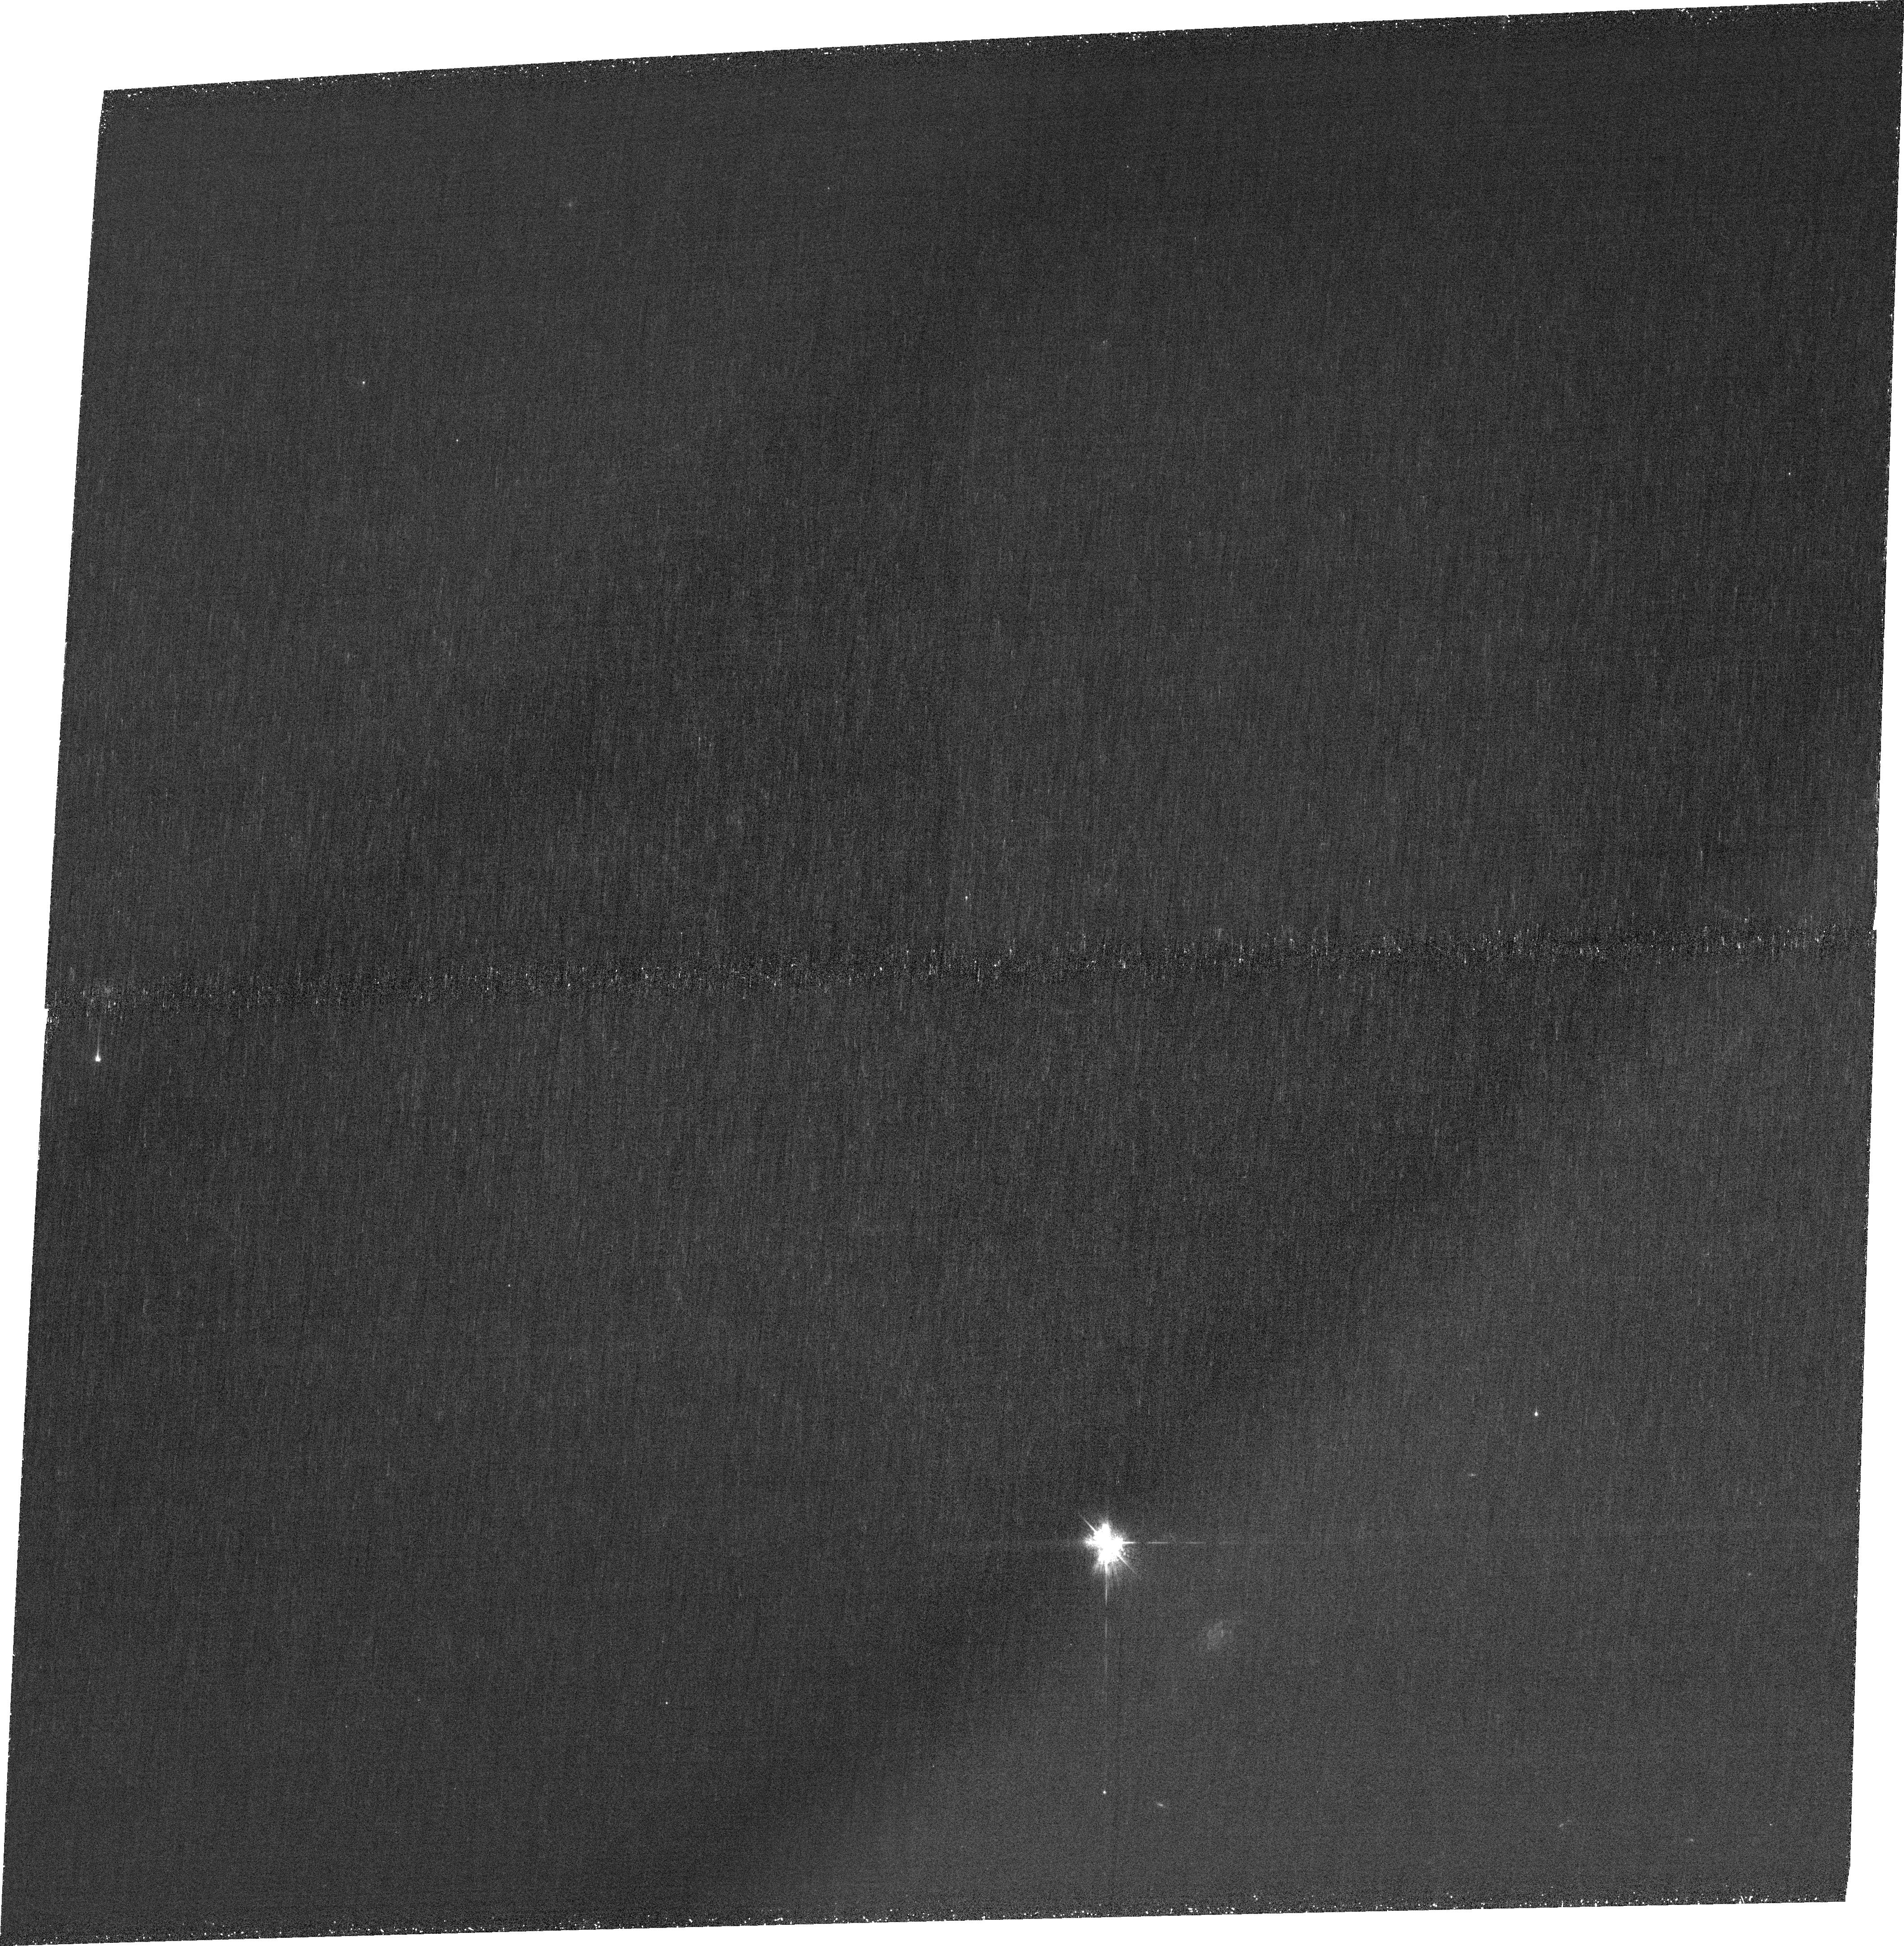
Target: J0950+0523. Instrument: ACS/WFC. Filter: FR423N. Exposure: 1.9 h. Observation ID: jfq105010

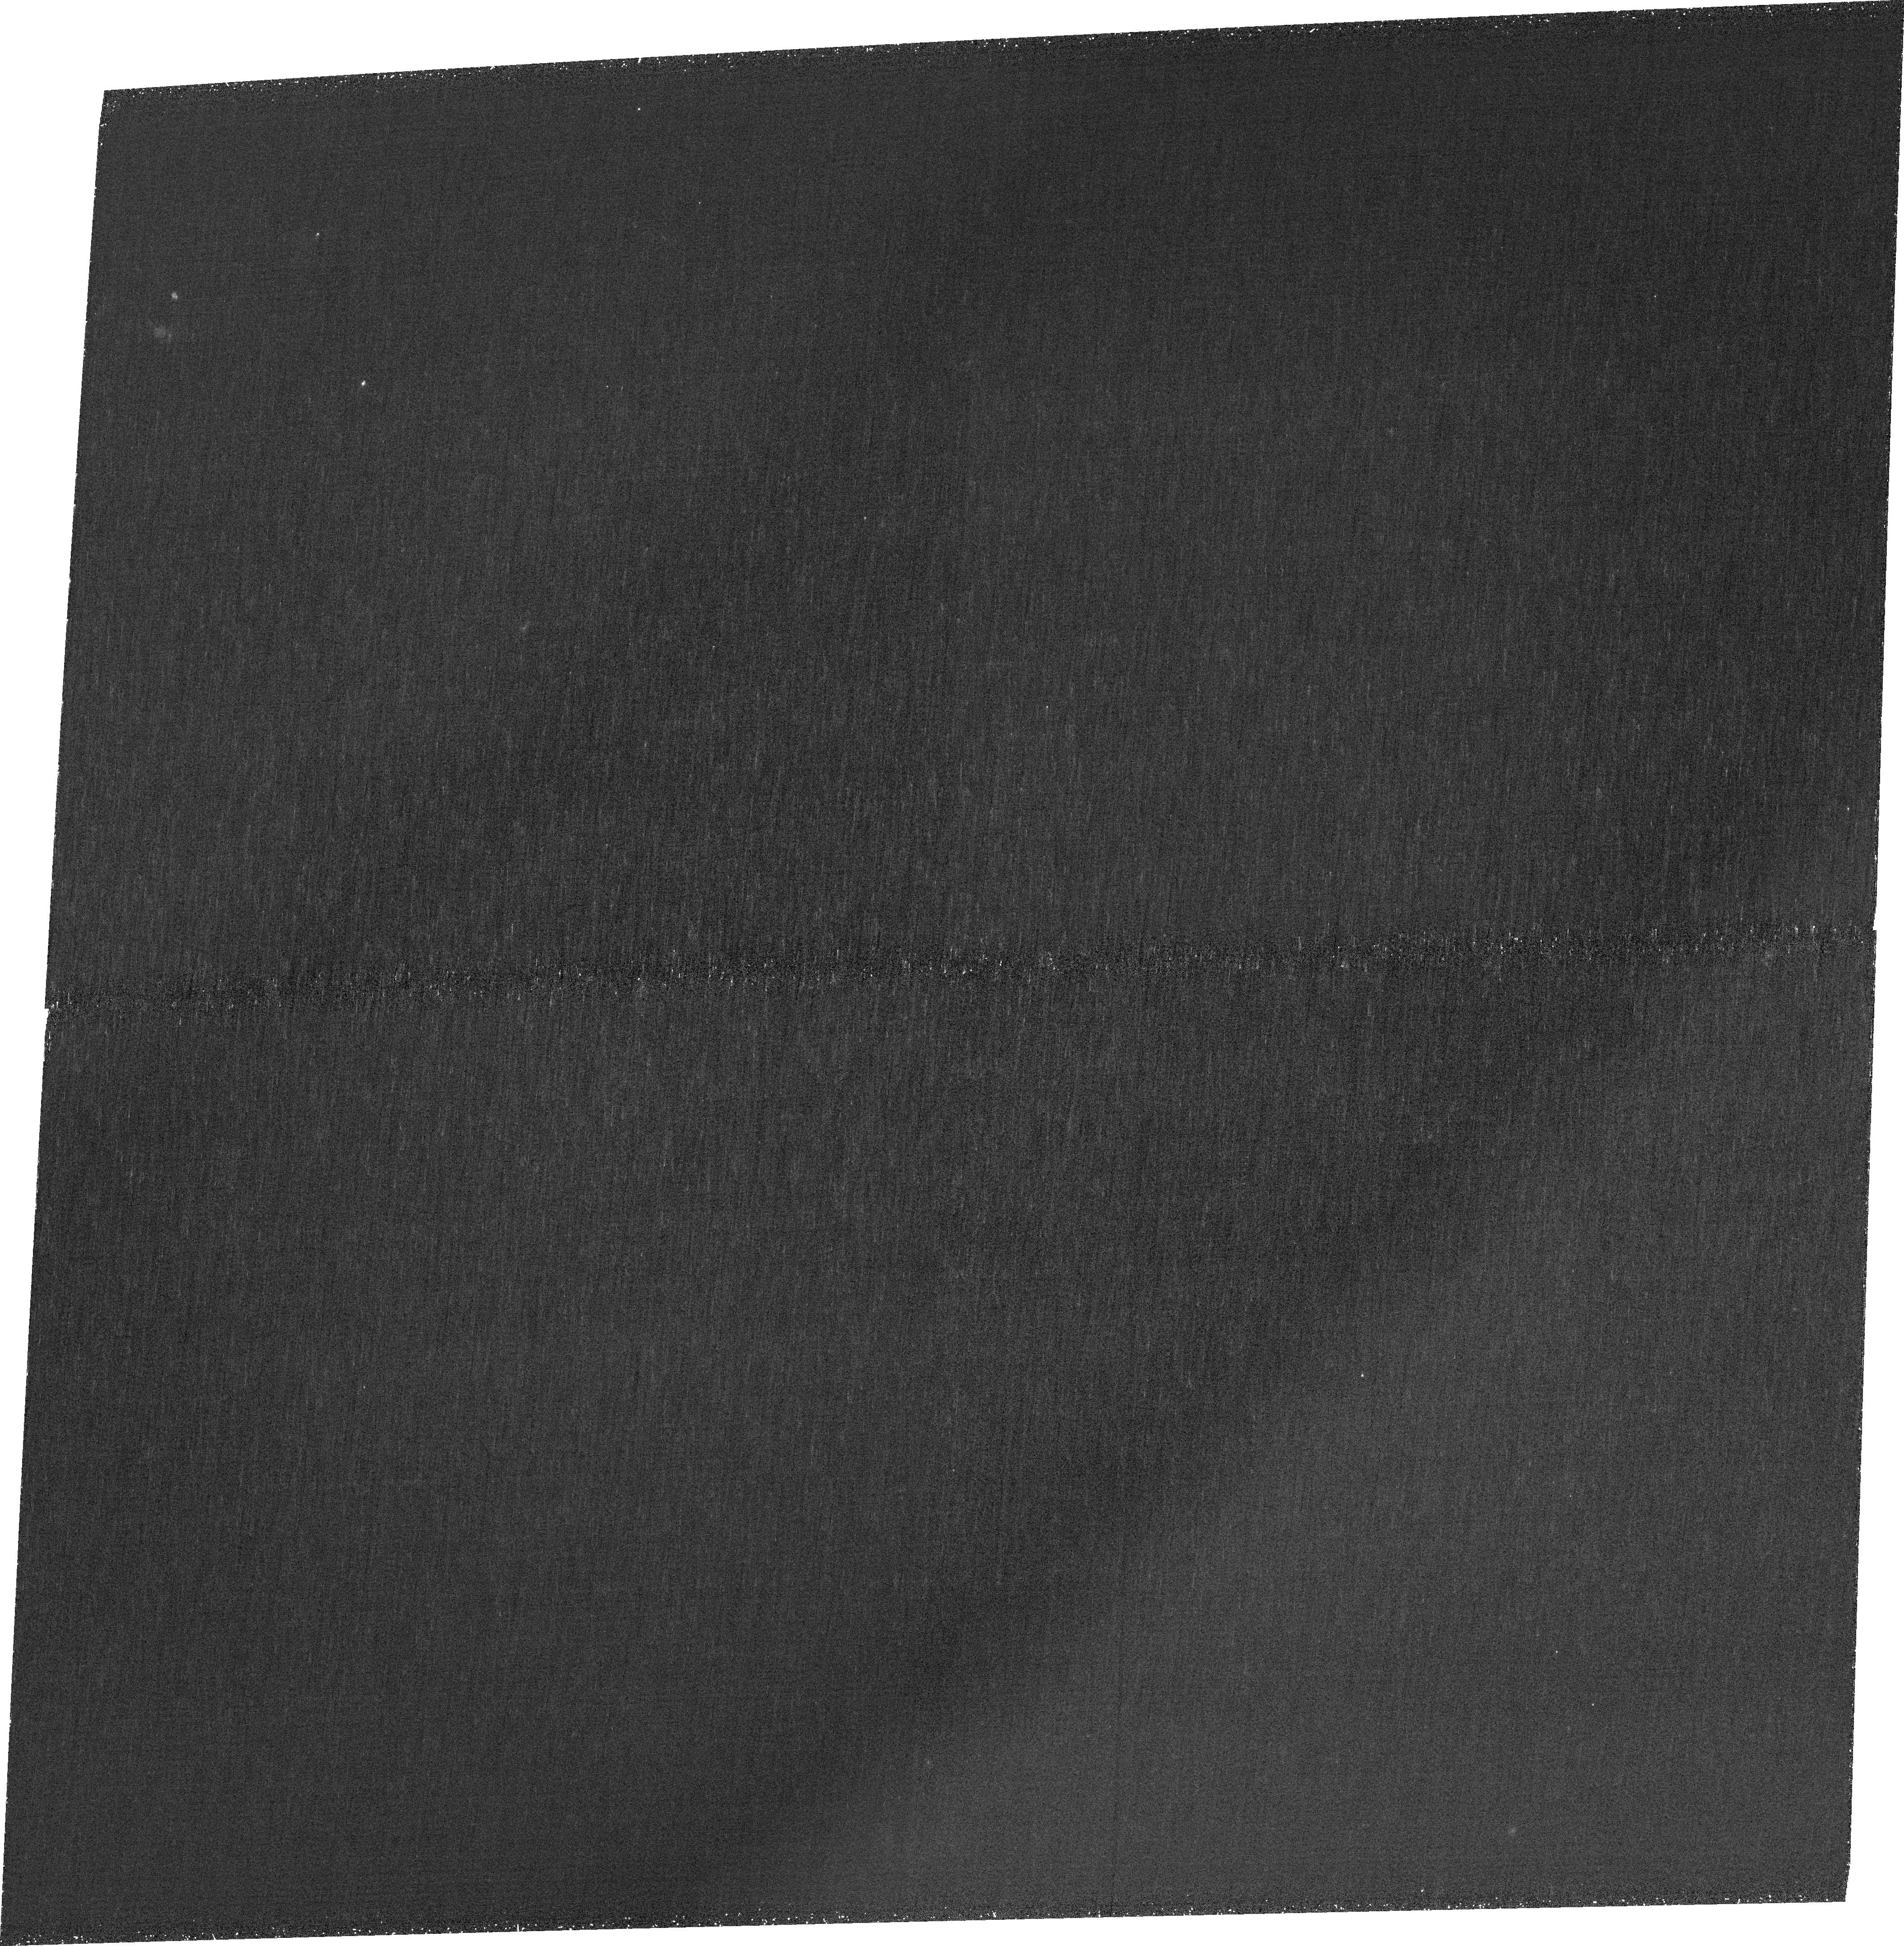
Target: J0850+1549. Instrument: ACS/WFC. Filter: FR423N. Exposure: 1.9 h. Observation ID: jfq104010

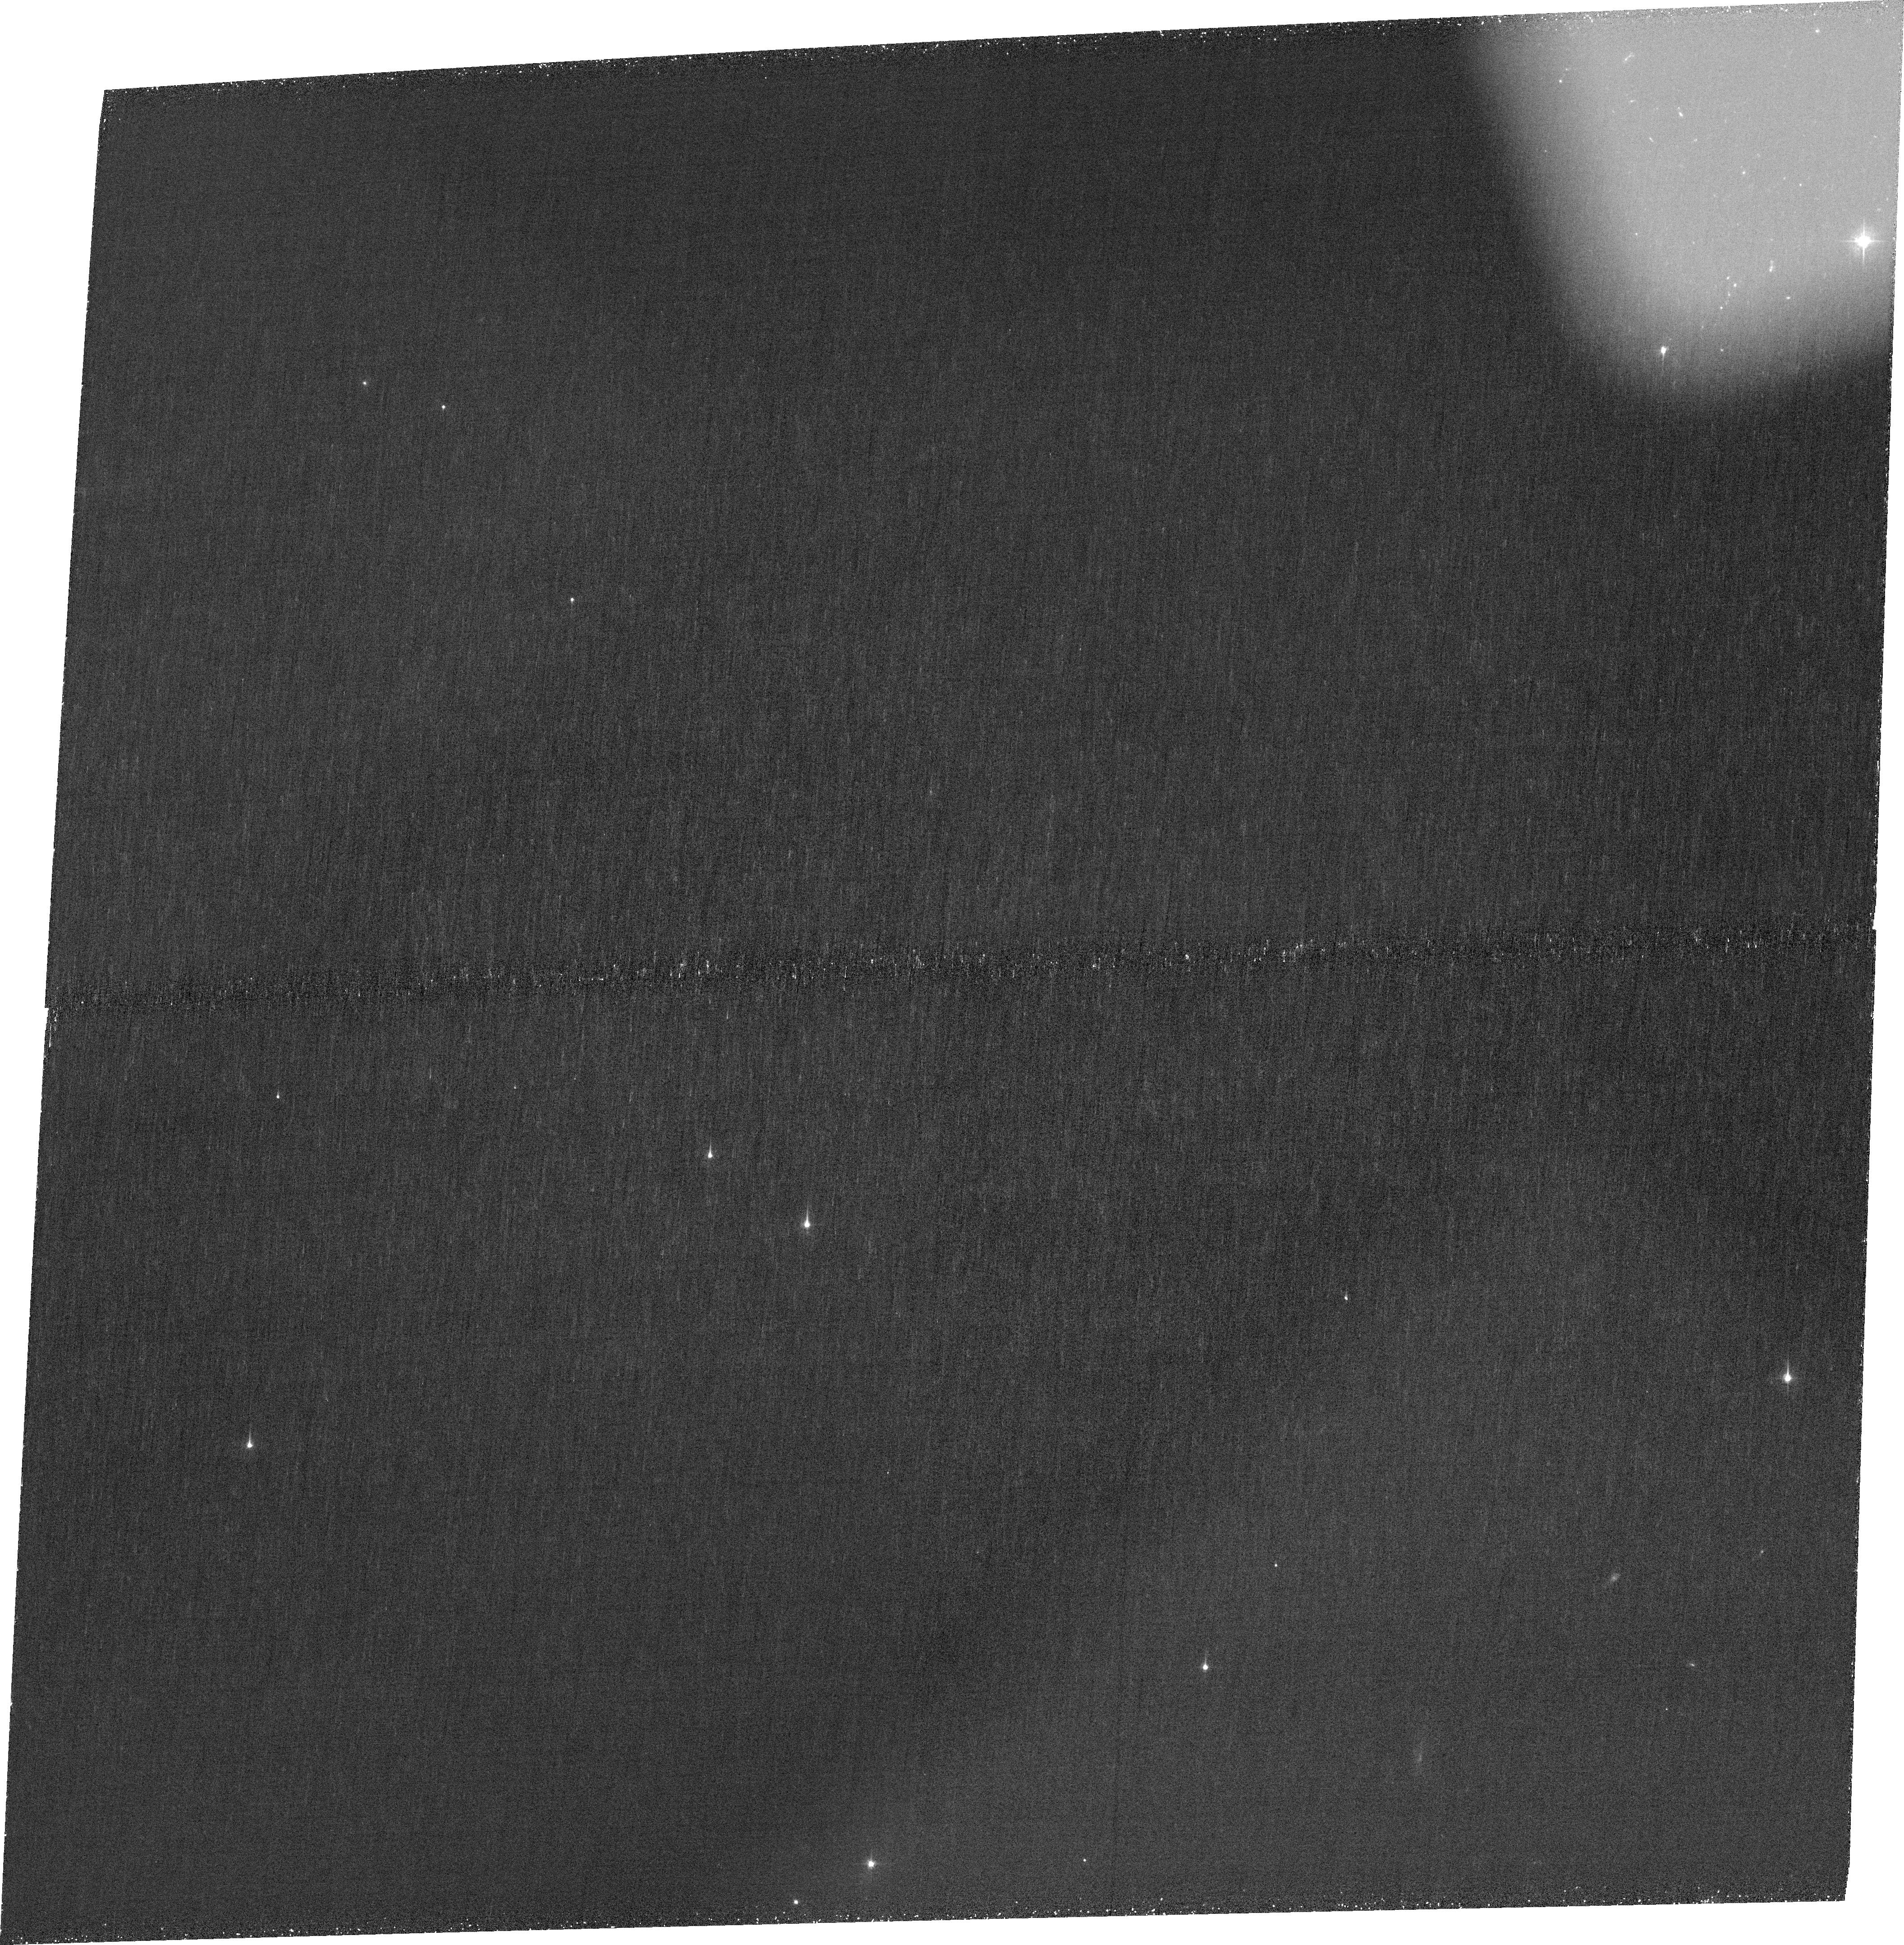
Target: J0817+3241. Instrument: ACS/WFC. Filter: FR423N. Exposure: 1.9 h. Observation ID: jfq103010

Final Chance to Map the Spatial Distributions of Lyman-Continuum and Lyman-Alpha Emission of Strong Lyman Continuum Emitters (PI: Marques-Chaves, Rui)

We request high-resolution (~0.1") narrow-band Lyman-alpha (LyA) imaging with HST/ACS ramp filters for a sample of nine strong Lyman continuum Emitters (LCEs, fesc[LyC] > 40% - 80%). A pilot study on the UV-brightest galaxy and strongest leaker known (fesc[LyC] ~ 90%), J1316+2614 at z~3.6, revealed an extended filamentary Lyman-alpha emission around -and a hole on top of- the extremely compact stellar core. We now propose LyA imaging of all other known z ~ 2-3 LCEs with fesc[LyC] > 40%, including seven UV-luminous galaxies and two strongly lensed systems, all with existing high-resolution LyC detections and rest-frame optical nebular emission line maps (JWST/NIRSpec IFU). These observations will enable high-SNR, spatially resolved studies of LyA and LyC emission in and around the stellar cores of faint to extremely UV-luminous leakers (-18 < MUV < -24). In addition, the proposed data will allow us to search for extended filamentary LyA structures- potential gas inflows fueling these powerful starbursts. Combined with existing LyC imaging (HST) and ultra-deep JWST spectroscopic maps (e.g., Halpha, Hbeta, [O III]/[O II], dust maps, etc.), the proposed LyA data will offer the most comprehensive spatial view to date of extreme LyC escape mechanisms, potentially uncovering a new mode of star formation and ionizing photon leakage in the early universe. Acquiring these data is time-sensitive, as ACS/WFC (including ramp filters) may no longer be available in future cycles.